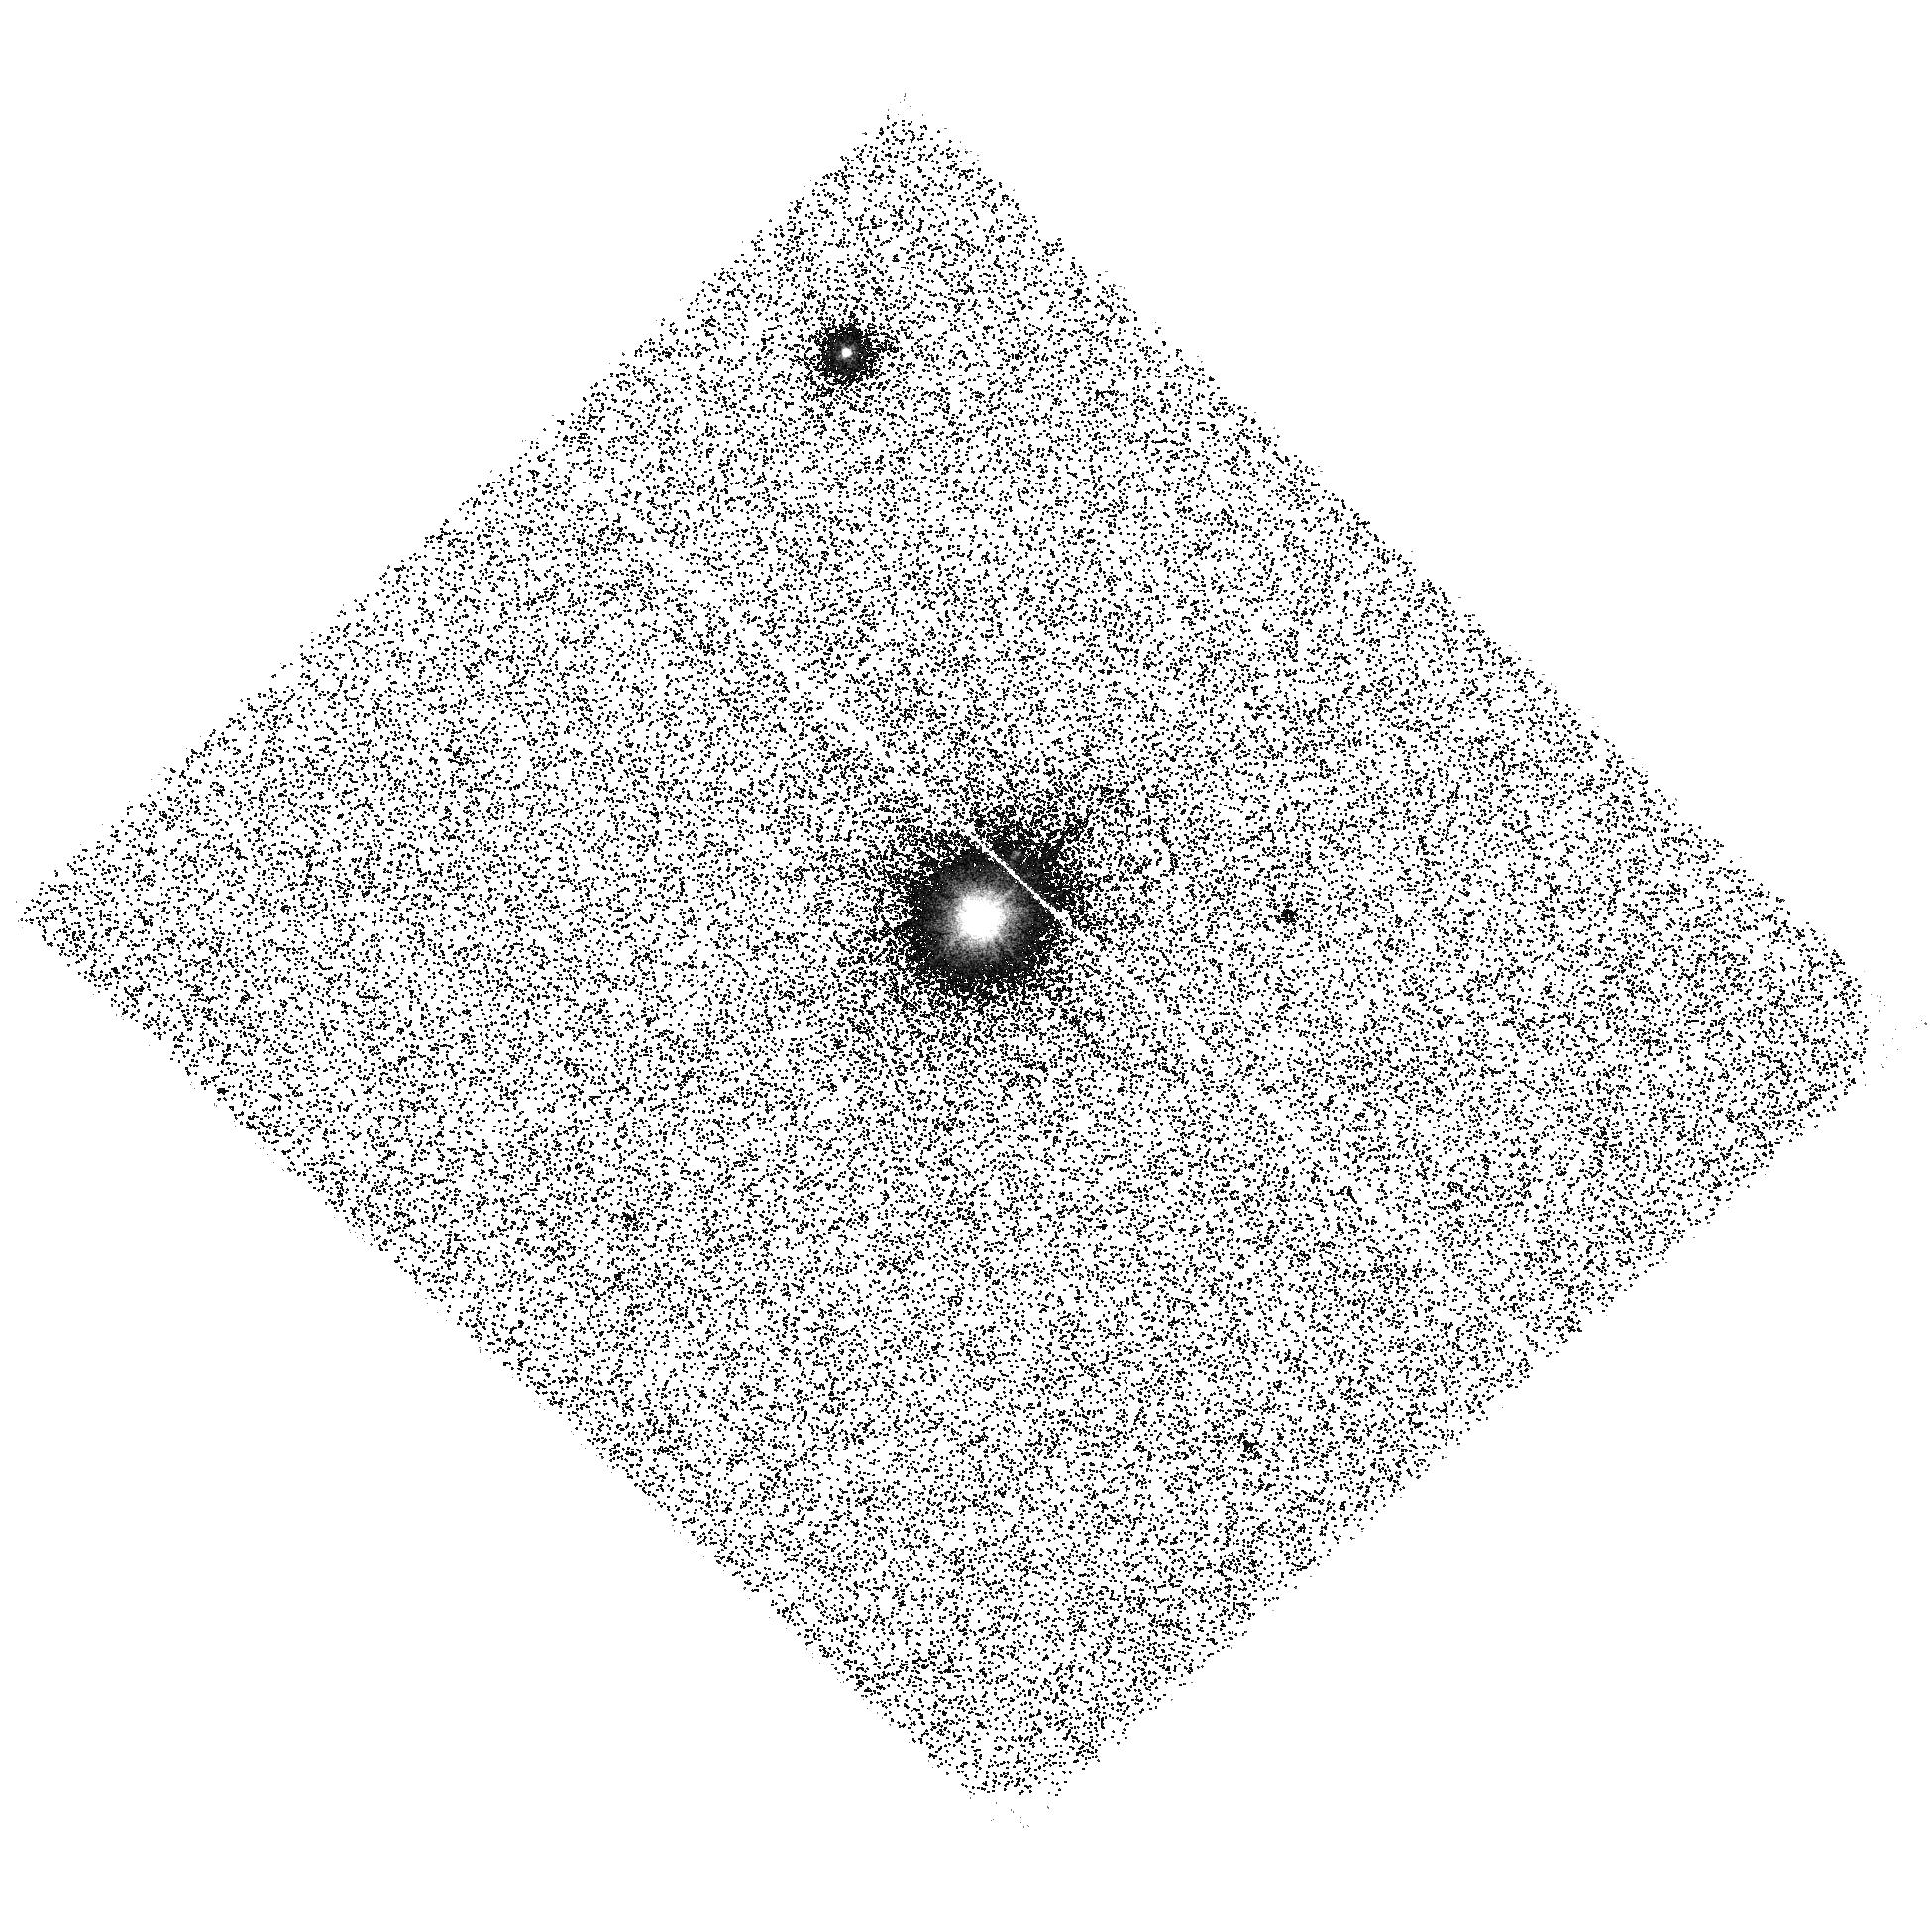
Target: V-NQ-UMA. Instrument: ACS/SBC. Filter: F140LP. Exposure: 44 min. Observation ID: hst_12016_07_acs_sbc_f140lp_jbdf07

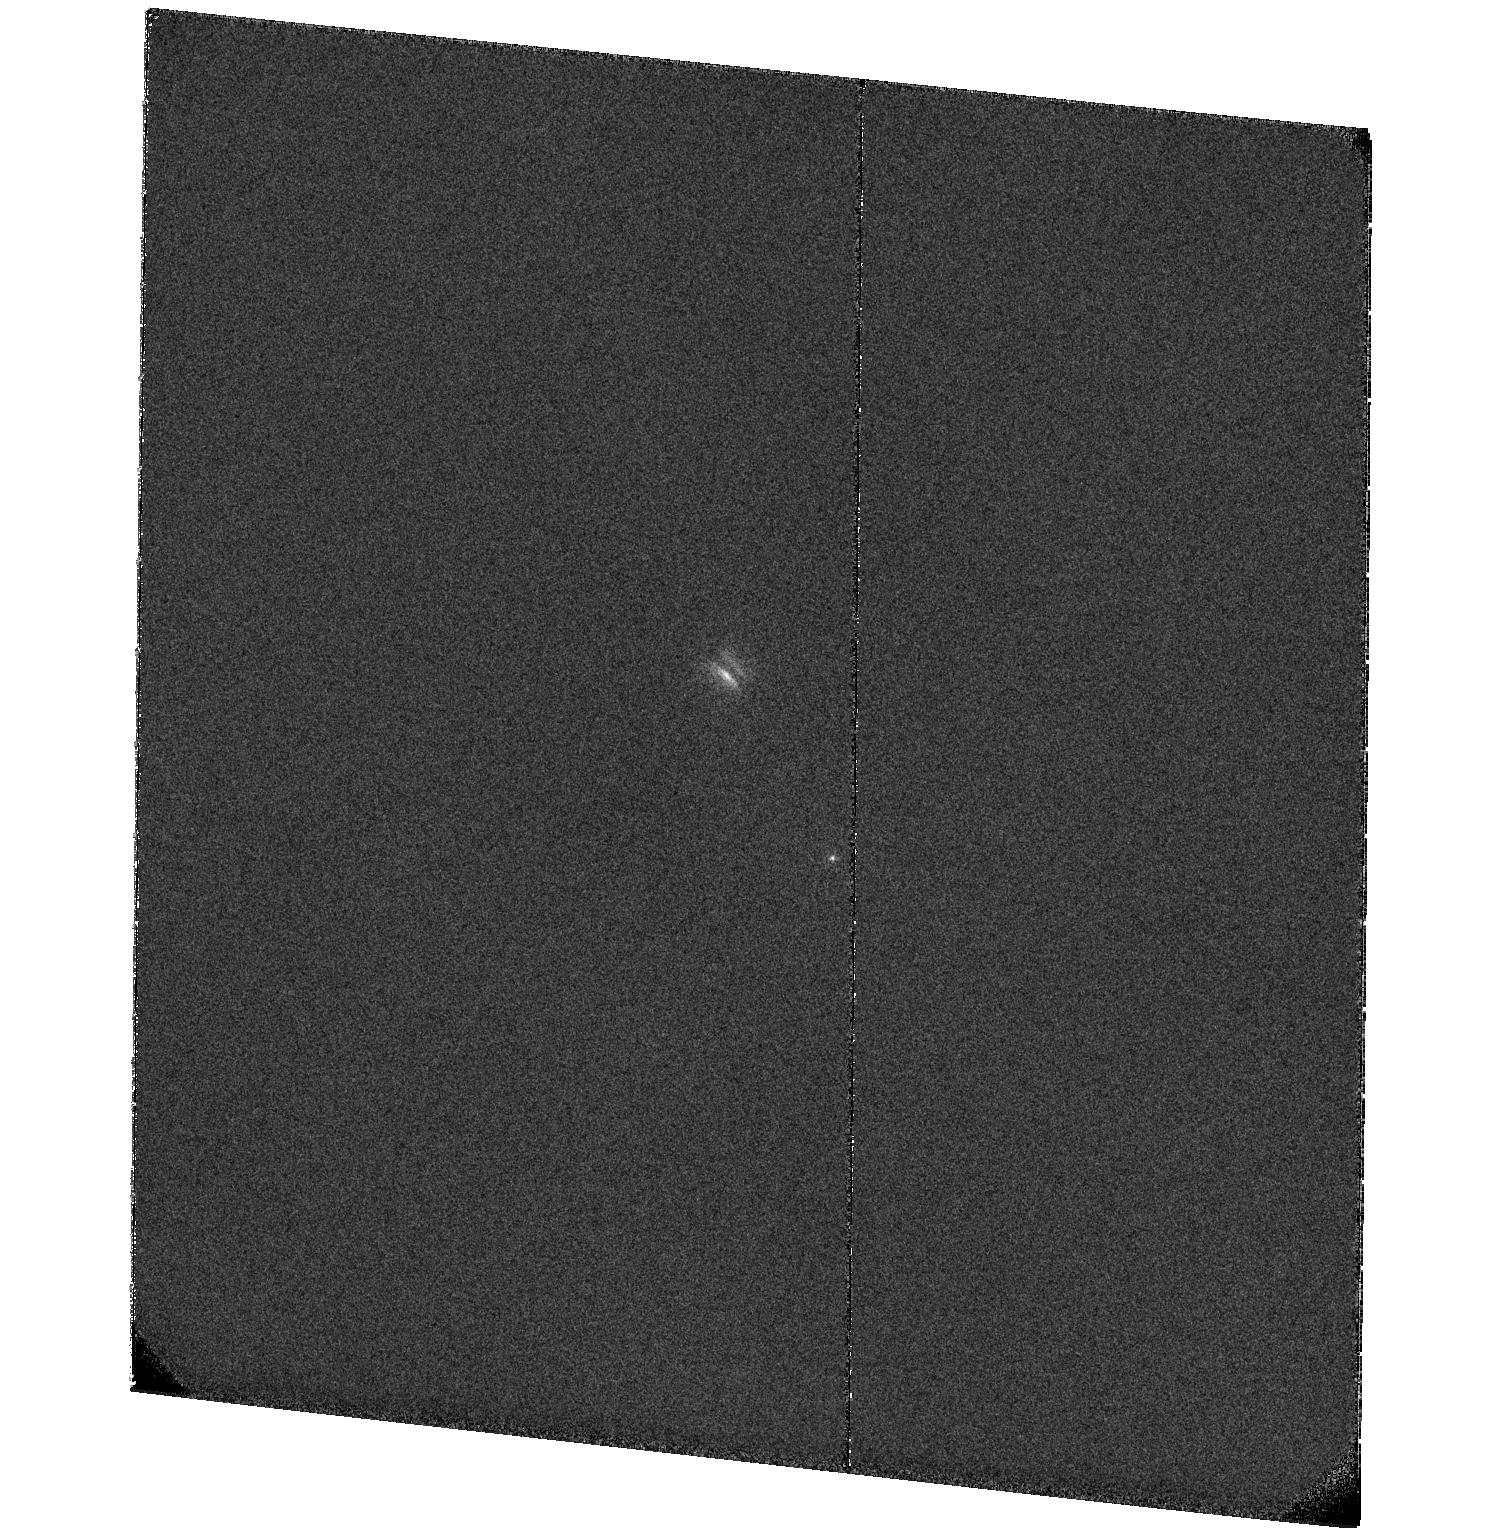
Target: NAME-PDS-144S. Instrument: ACS/SBC. Filter: F122M. Exposure: 41 min. Observation ID: hst_12016_10_acs_sbc_f122m_jbdf10

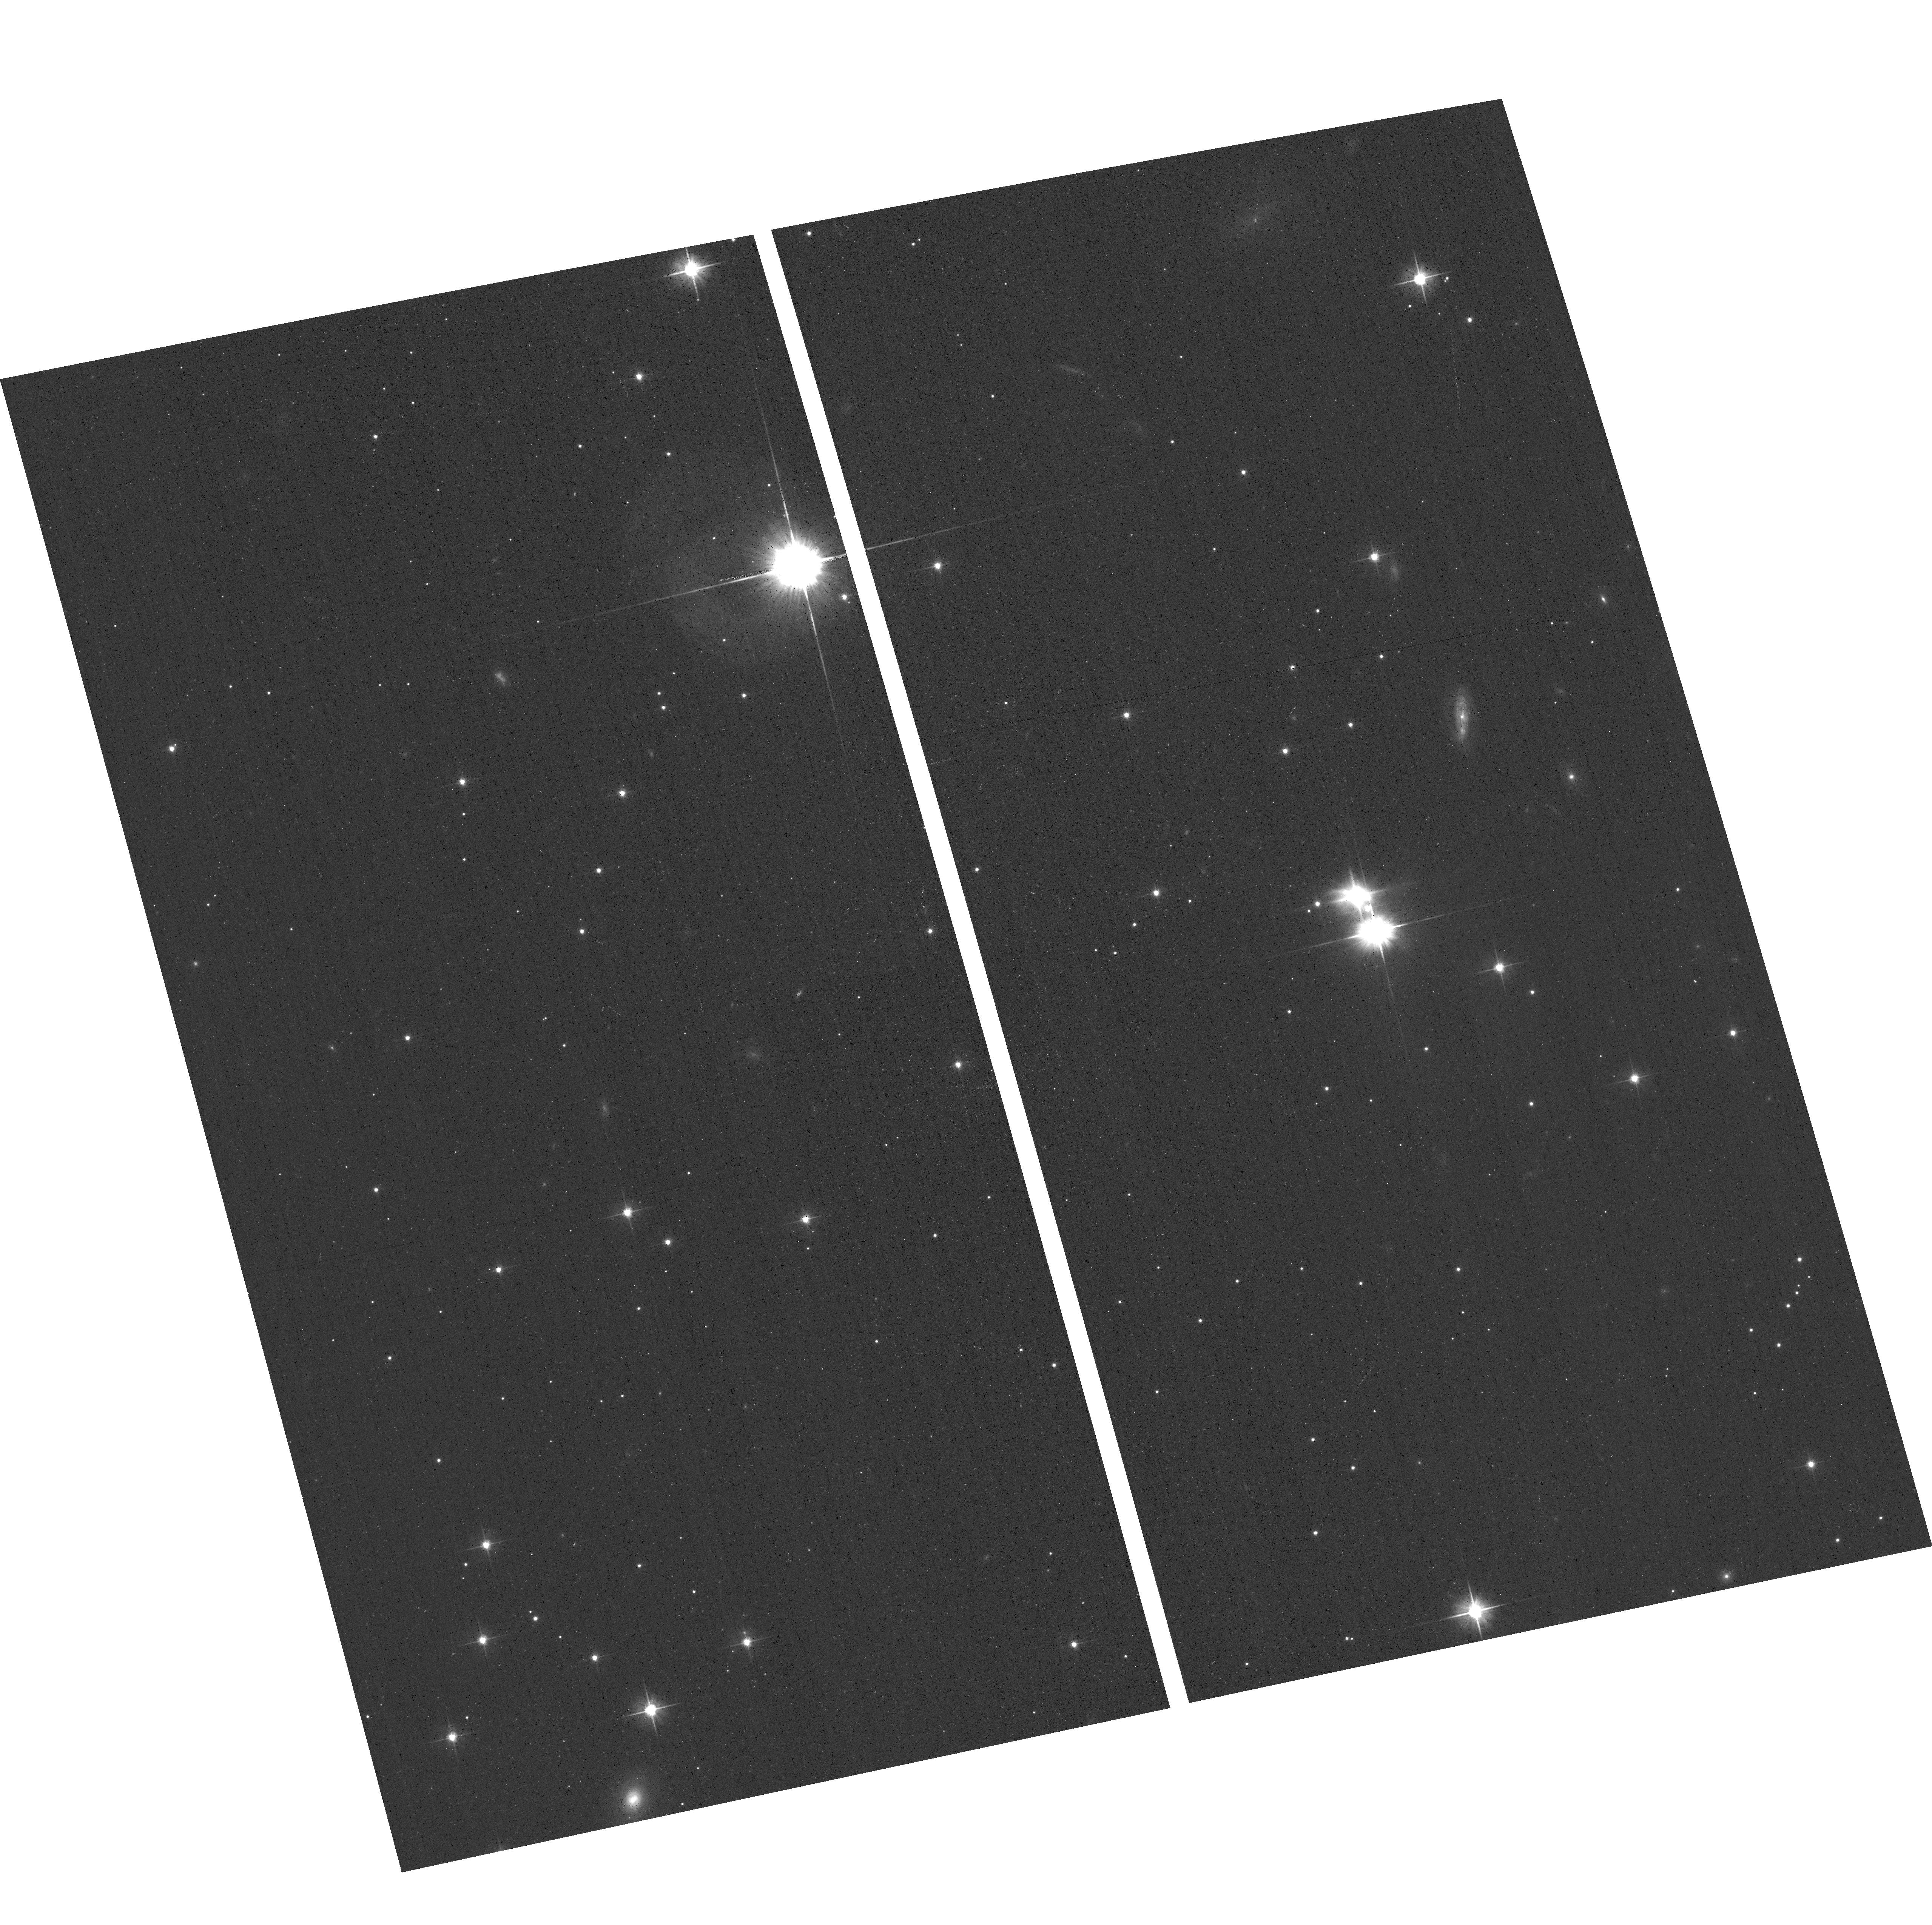
Target: PDS-144-OFFSET. Instrument: ACS/WFC. Filter: F606W. Exposure: 5 min. Observation ID: hst_12016_08_acs_wfc_f606w_jbdf08

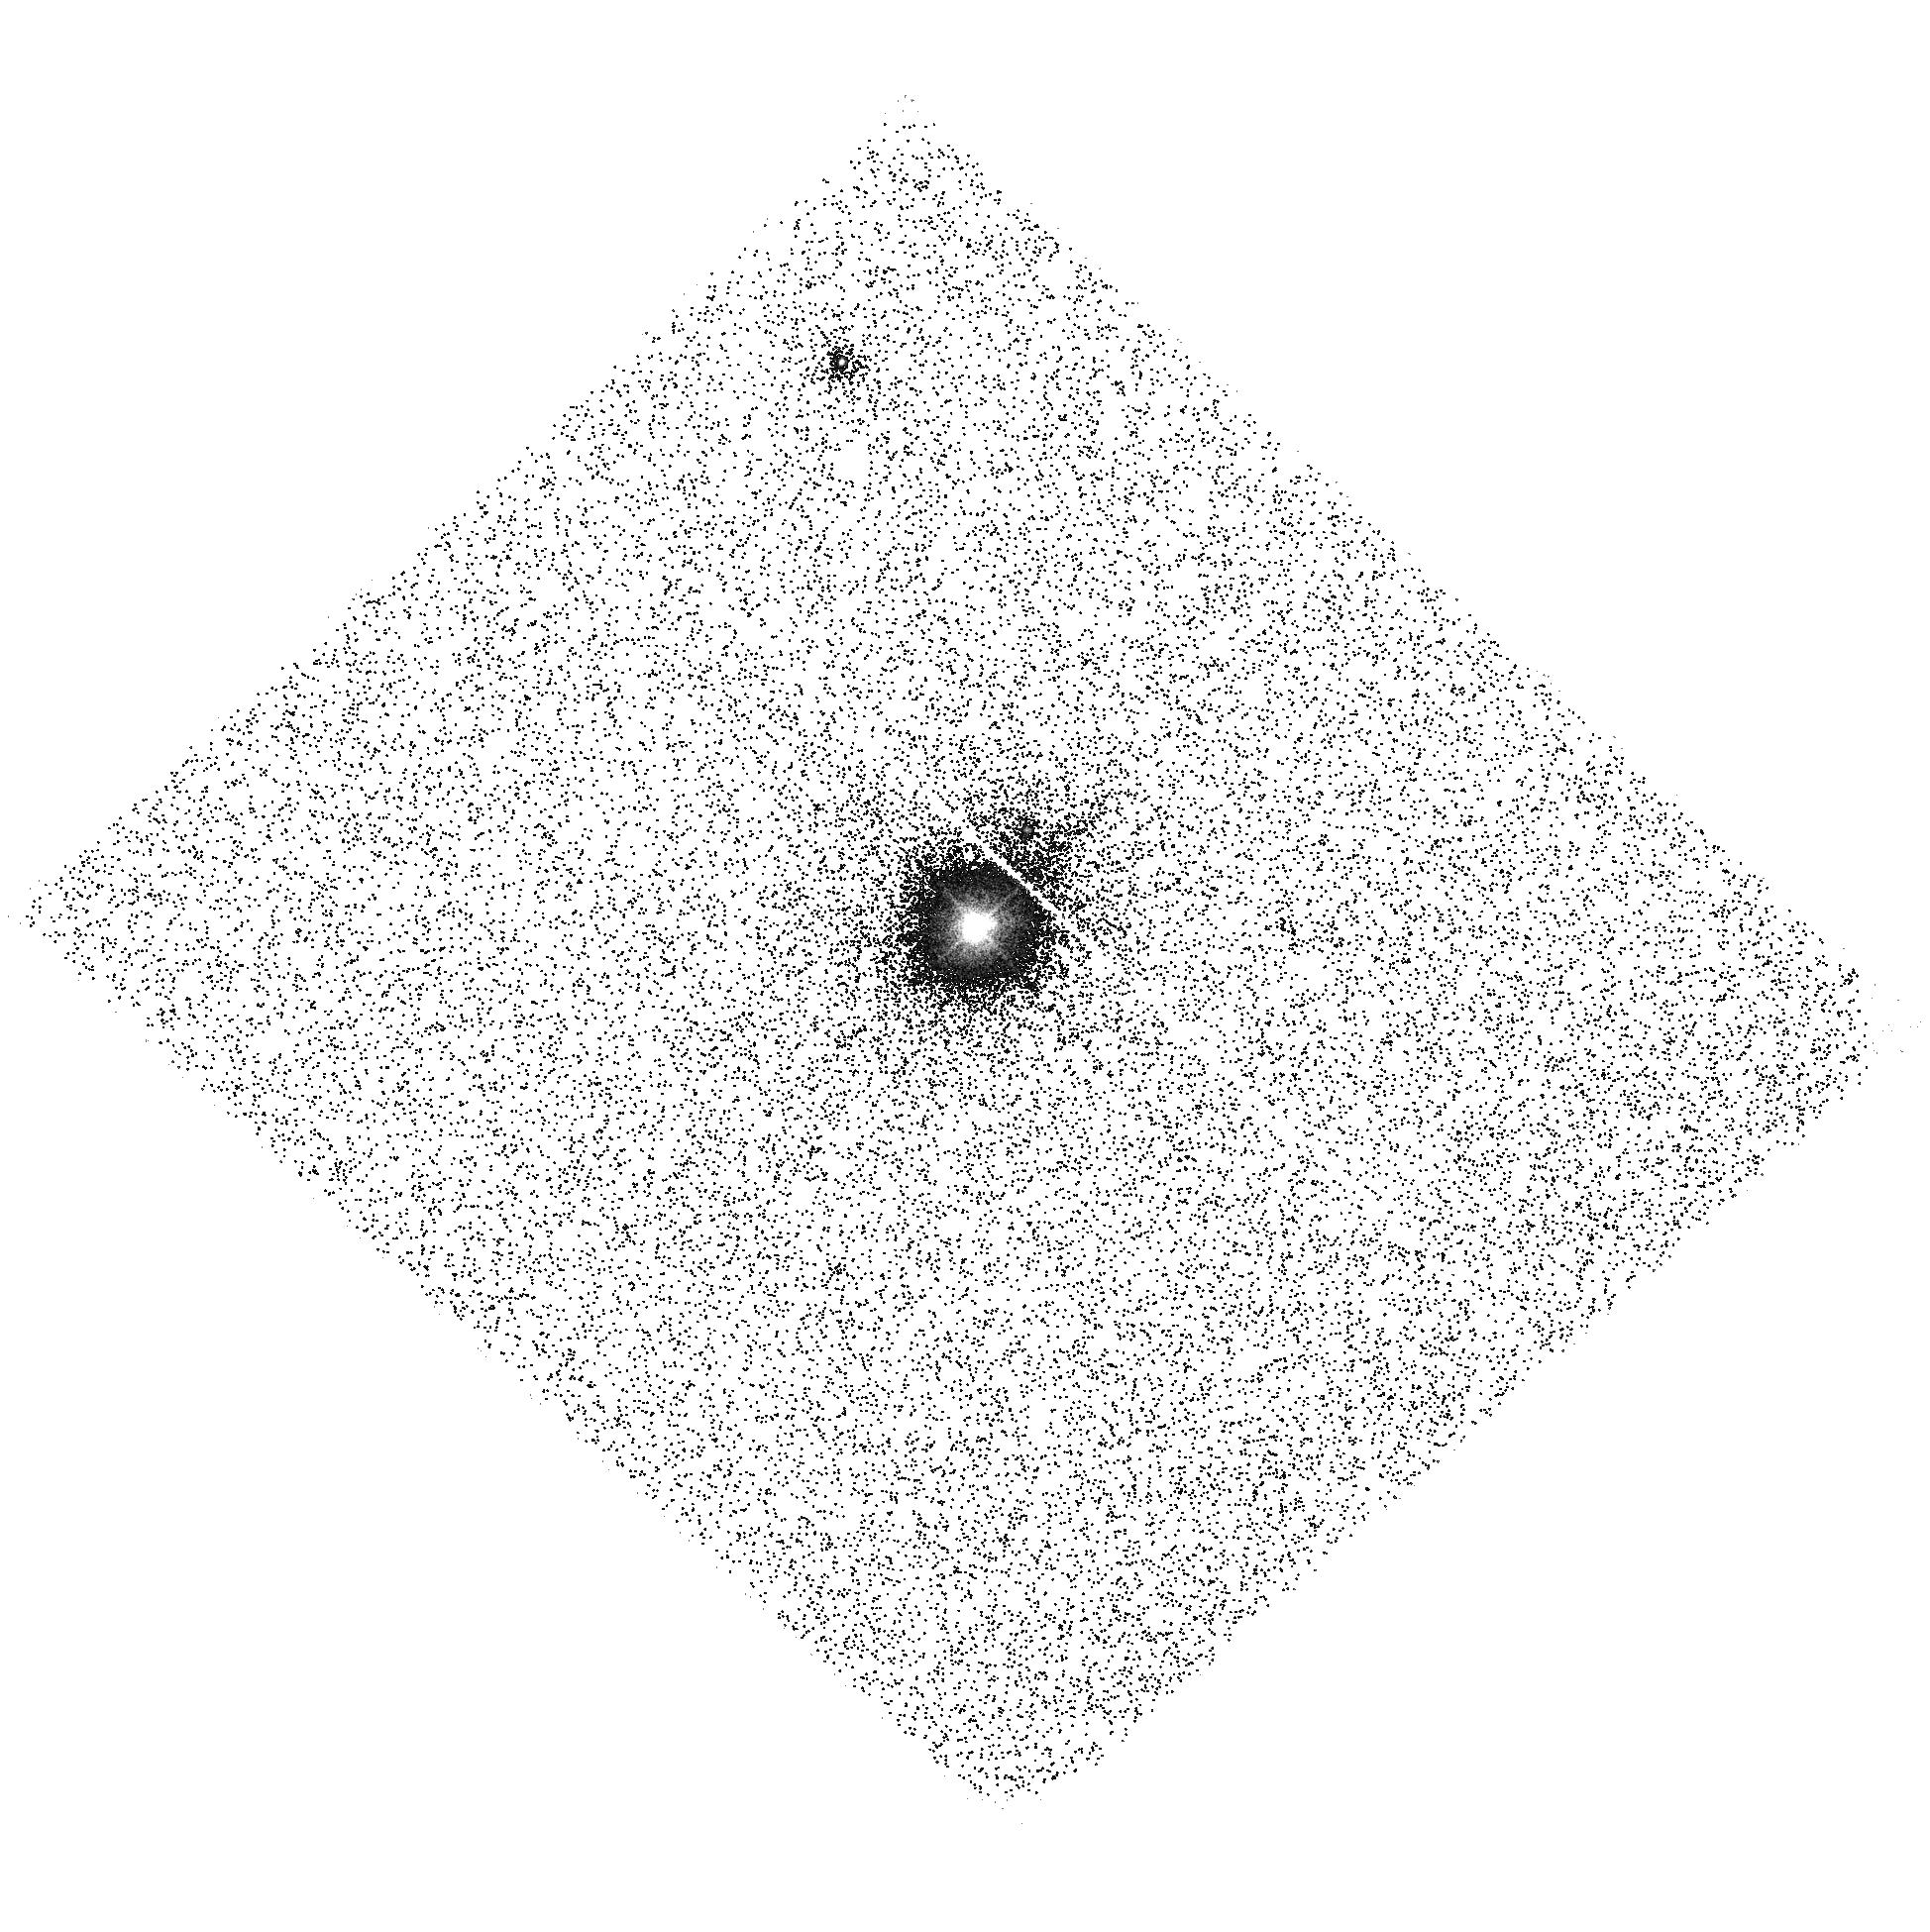
Target: V-NQ-UMA. Instrument: ACS/SBC. Filter: F165LP. Exposure: 44 min. Observation ID: hst_12016_06_acs_sbc_f165lp_jbdf06

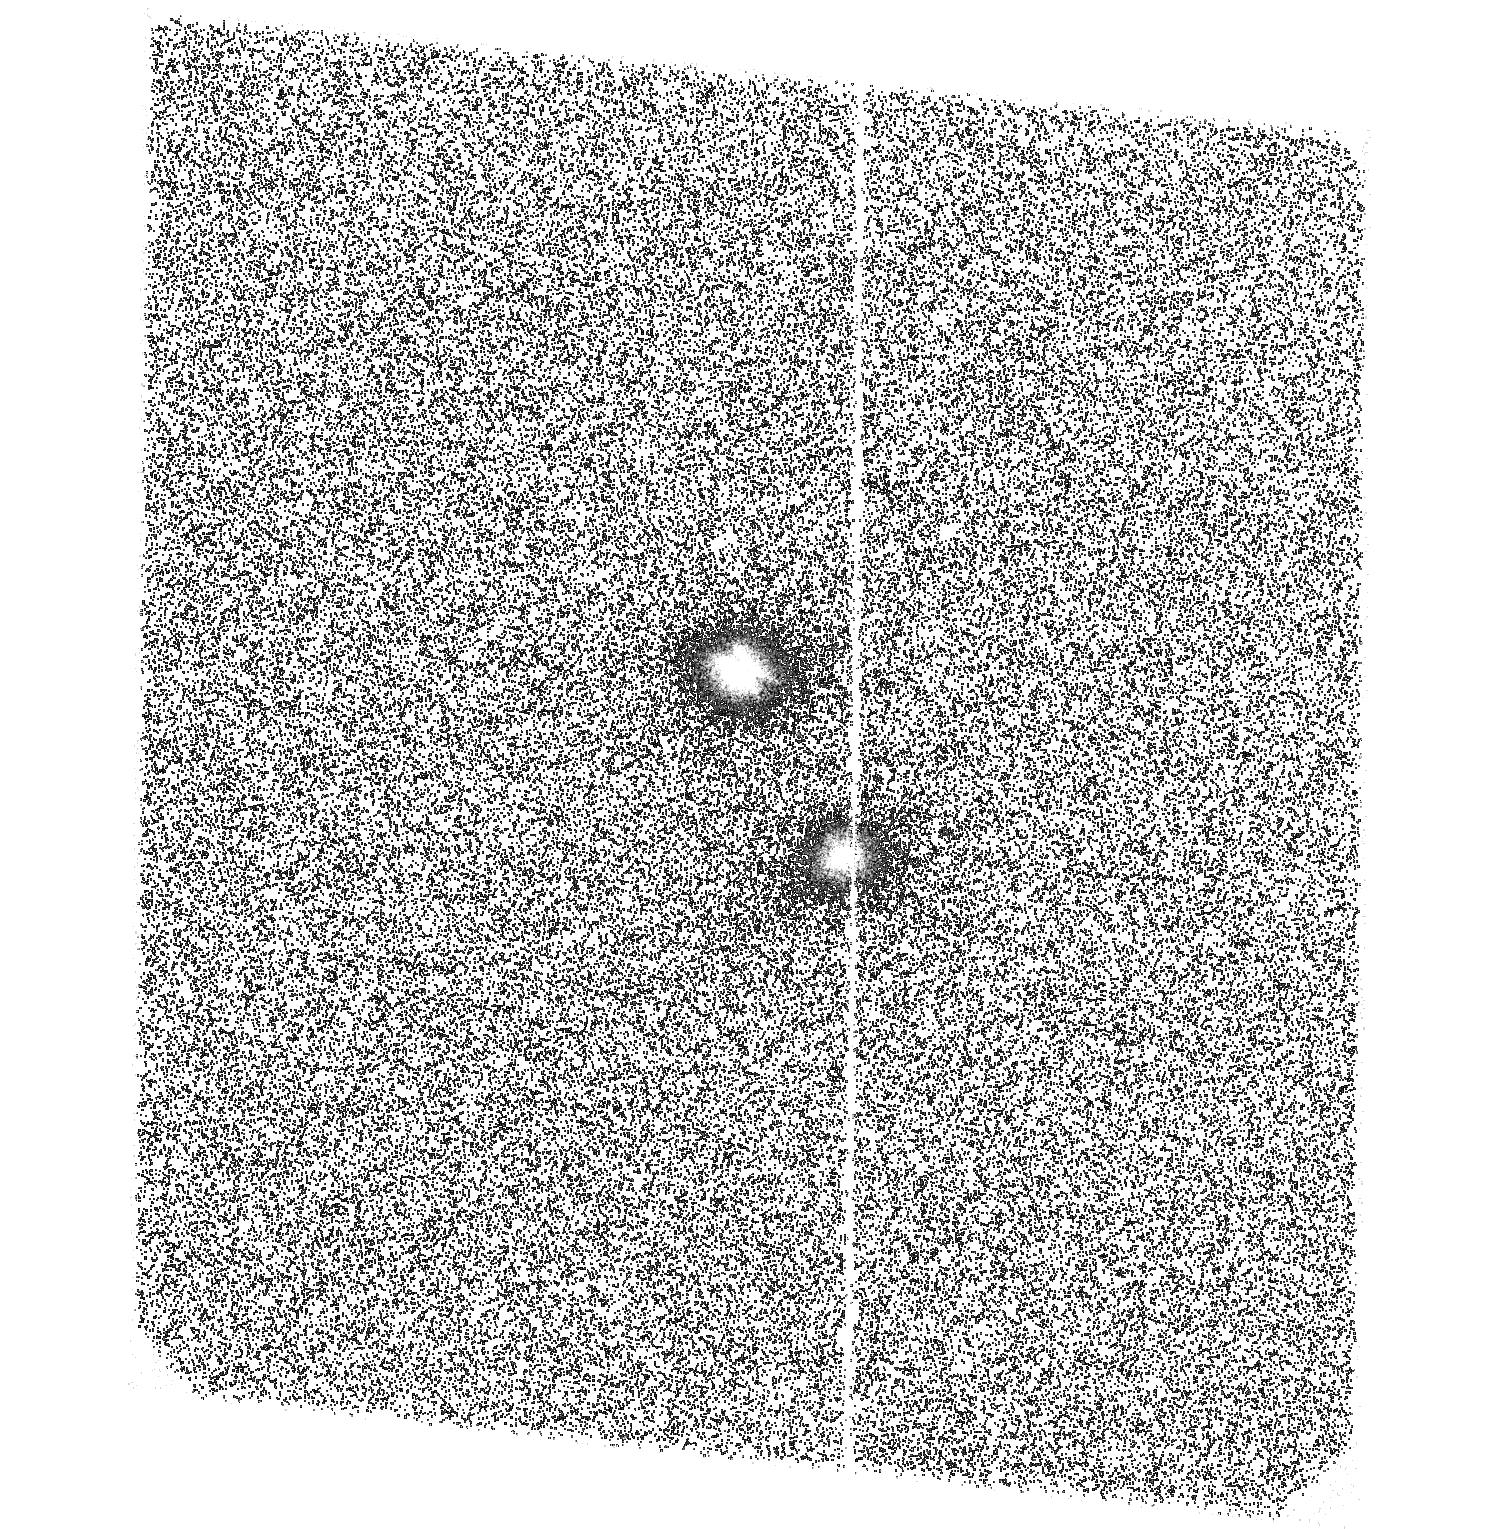
Target: NAME-PDS-144S. Instrument: ACS/SBC. Filter: F165LP. Exposure: 41 min. Observation ID: hst_12016_01_acs_sbc_f165lp_jbdf01

The Stars and Edge-on Disks of PDS 144: An Intermediate-Mass Analog of Wide T Tauri Multiple Stars (PI: Grady, Carol A.)

High-Inclination PMS stars are optimally oriented to measure disk size, height, to detect jets, and to directly probe disk composition. Placing these data into evolutionary context requires dates for the systems and measurements of L bol, and extinction. For such stars, X-ray data provide L x, but also N(H) and the total extinction. FUV data measures L UV, and constrains the shape of the extinction curve. Recent studies have suggested that the frequency of Jovian-mass planets is higher for systems with intermediate-mass stars, due to disk mass or composition. While suitable low mass YSOs are well-represented in the Chandra and HST archives, similar data are lacking for higher mass systems. We propose joint Chandra and HST imaging of PDS 144 to fill this gap.